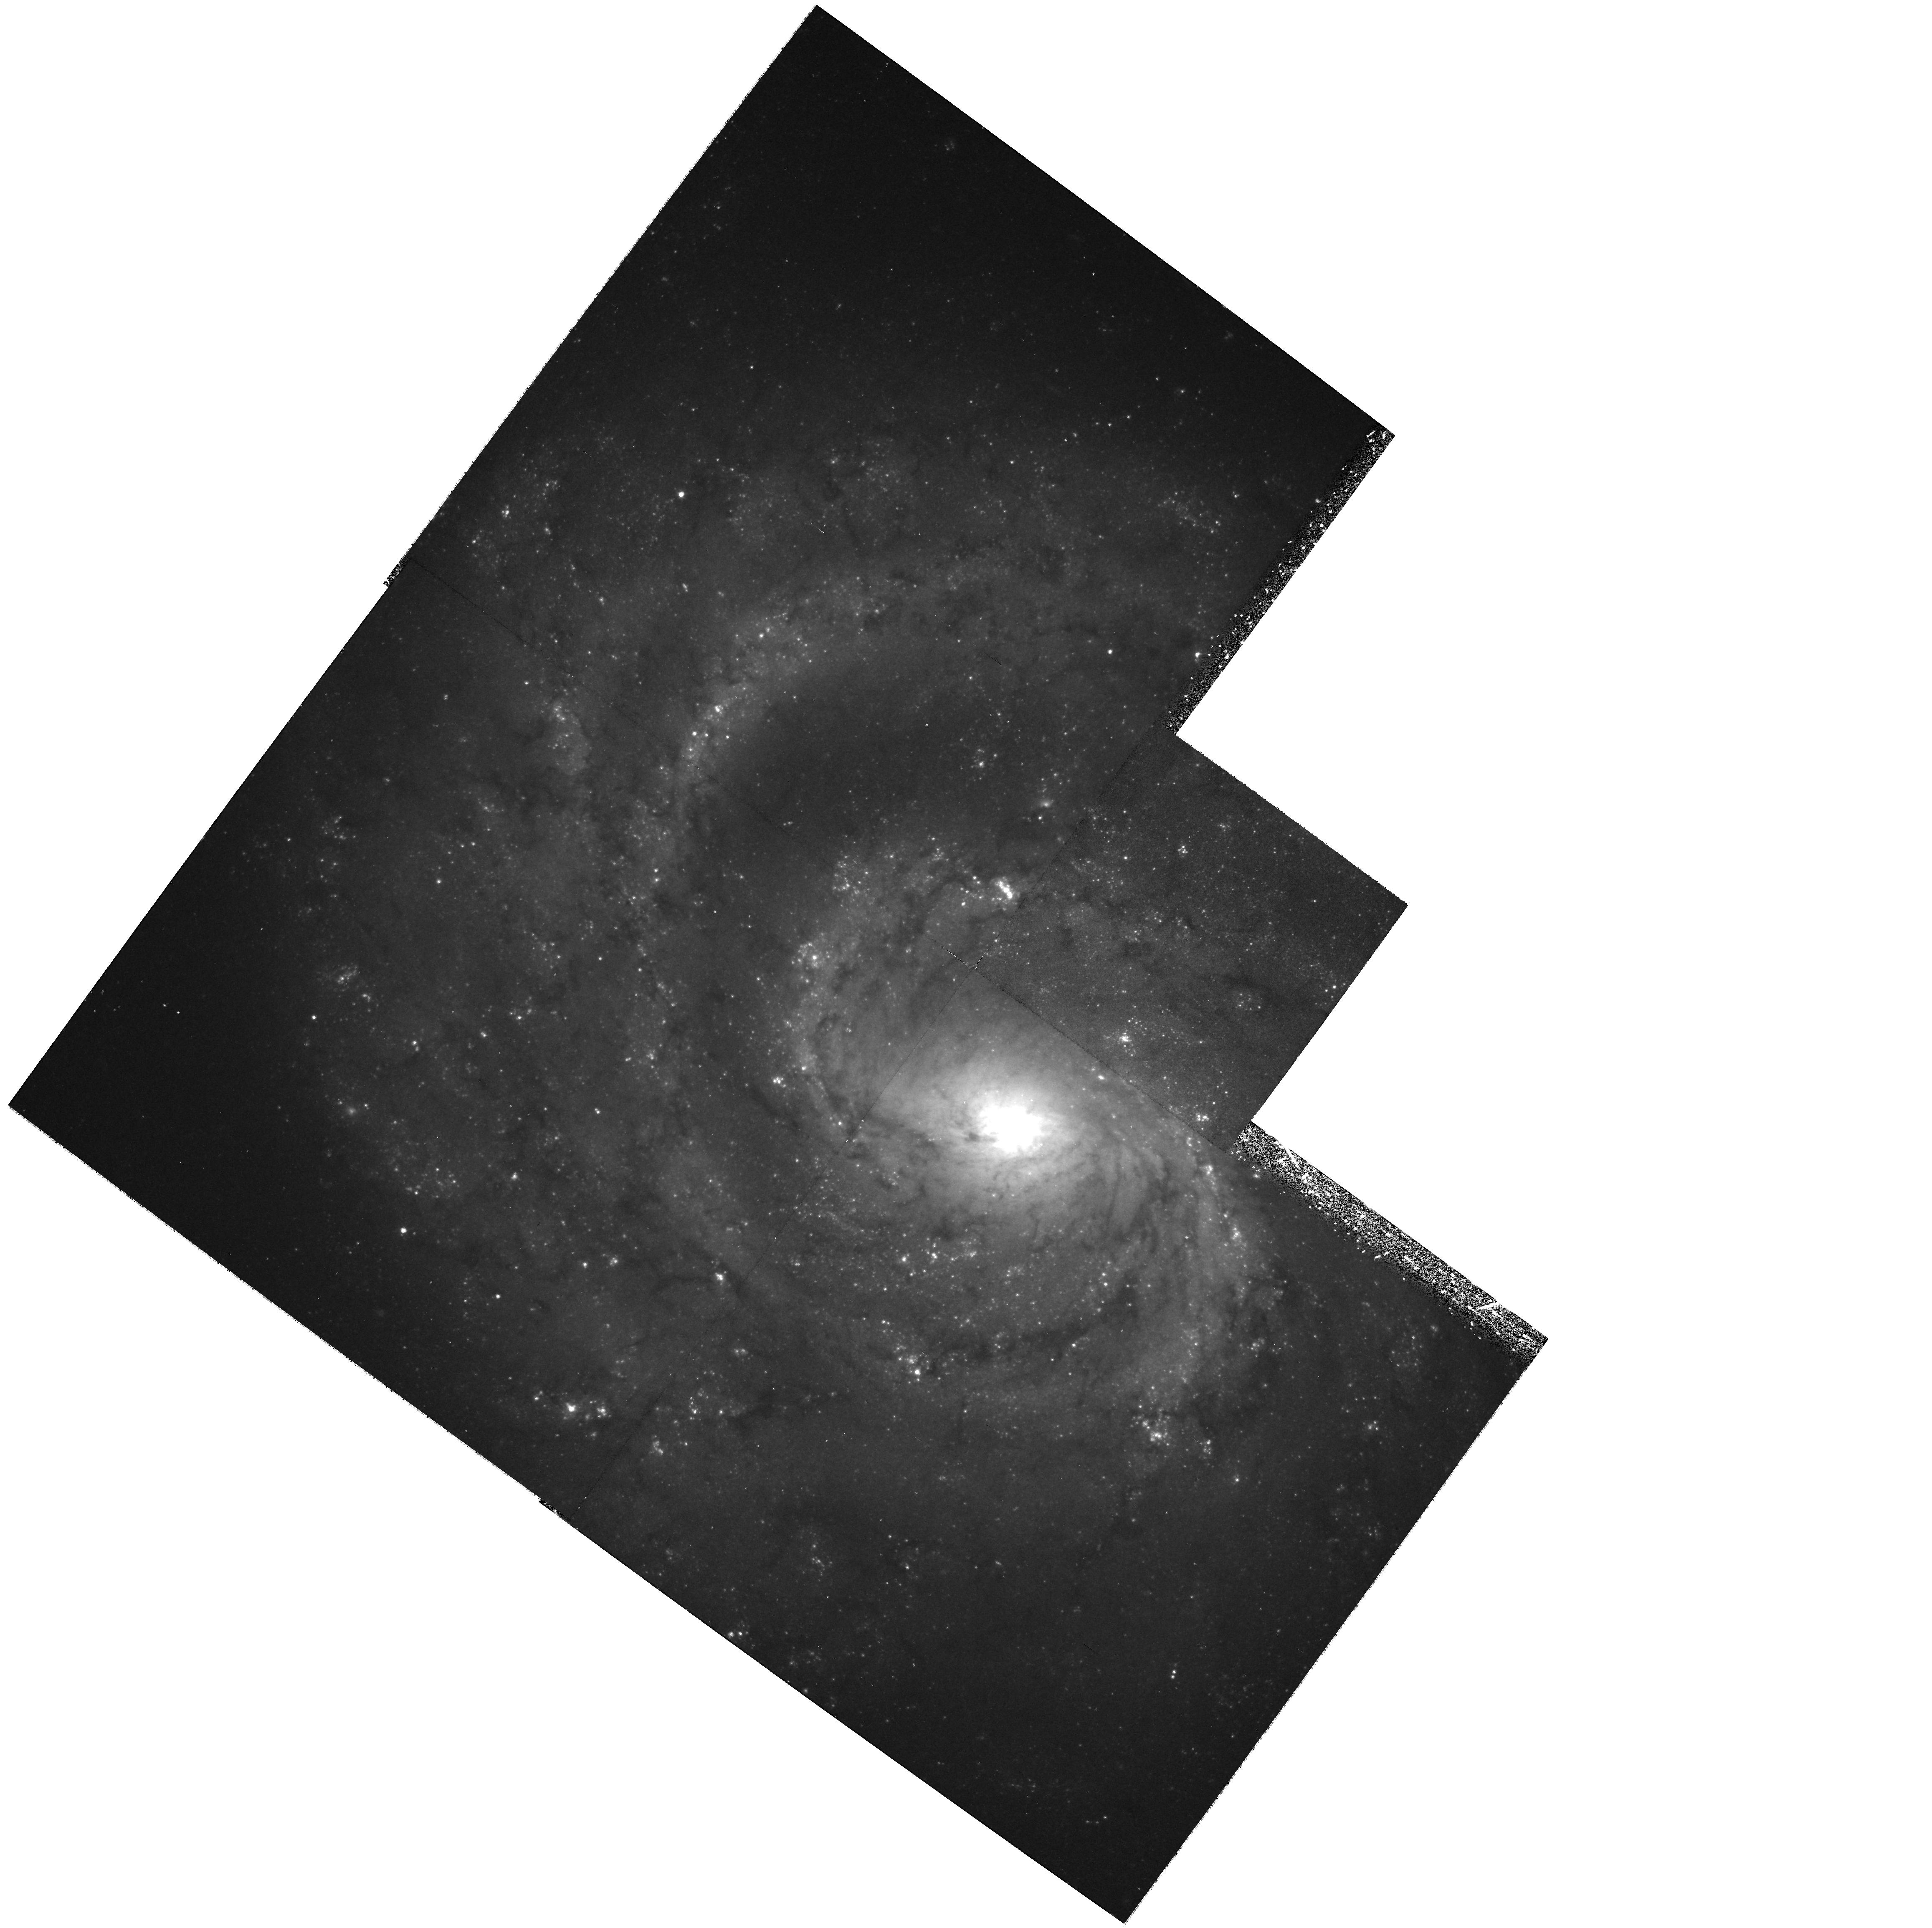
Target: NGC1637
Instrument: WFPC2/PC
Filter: F555W
Exposure: 37 min
Observation ID: hst_9155_02_wfpc2_pc_f555w_u6fv02

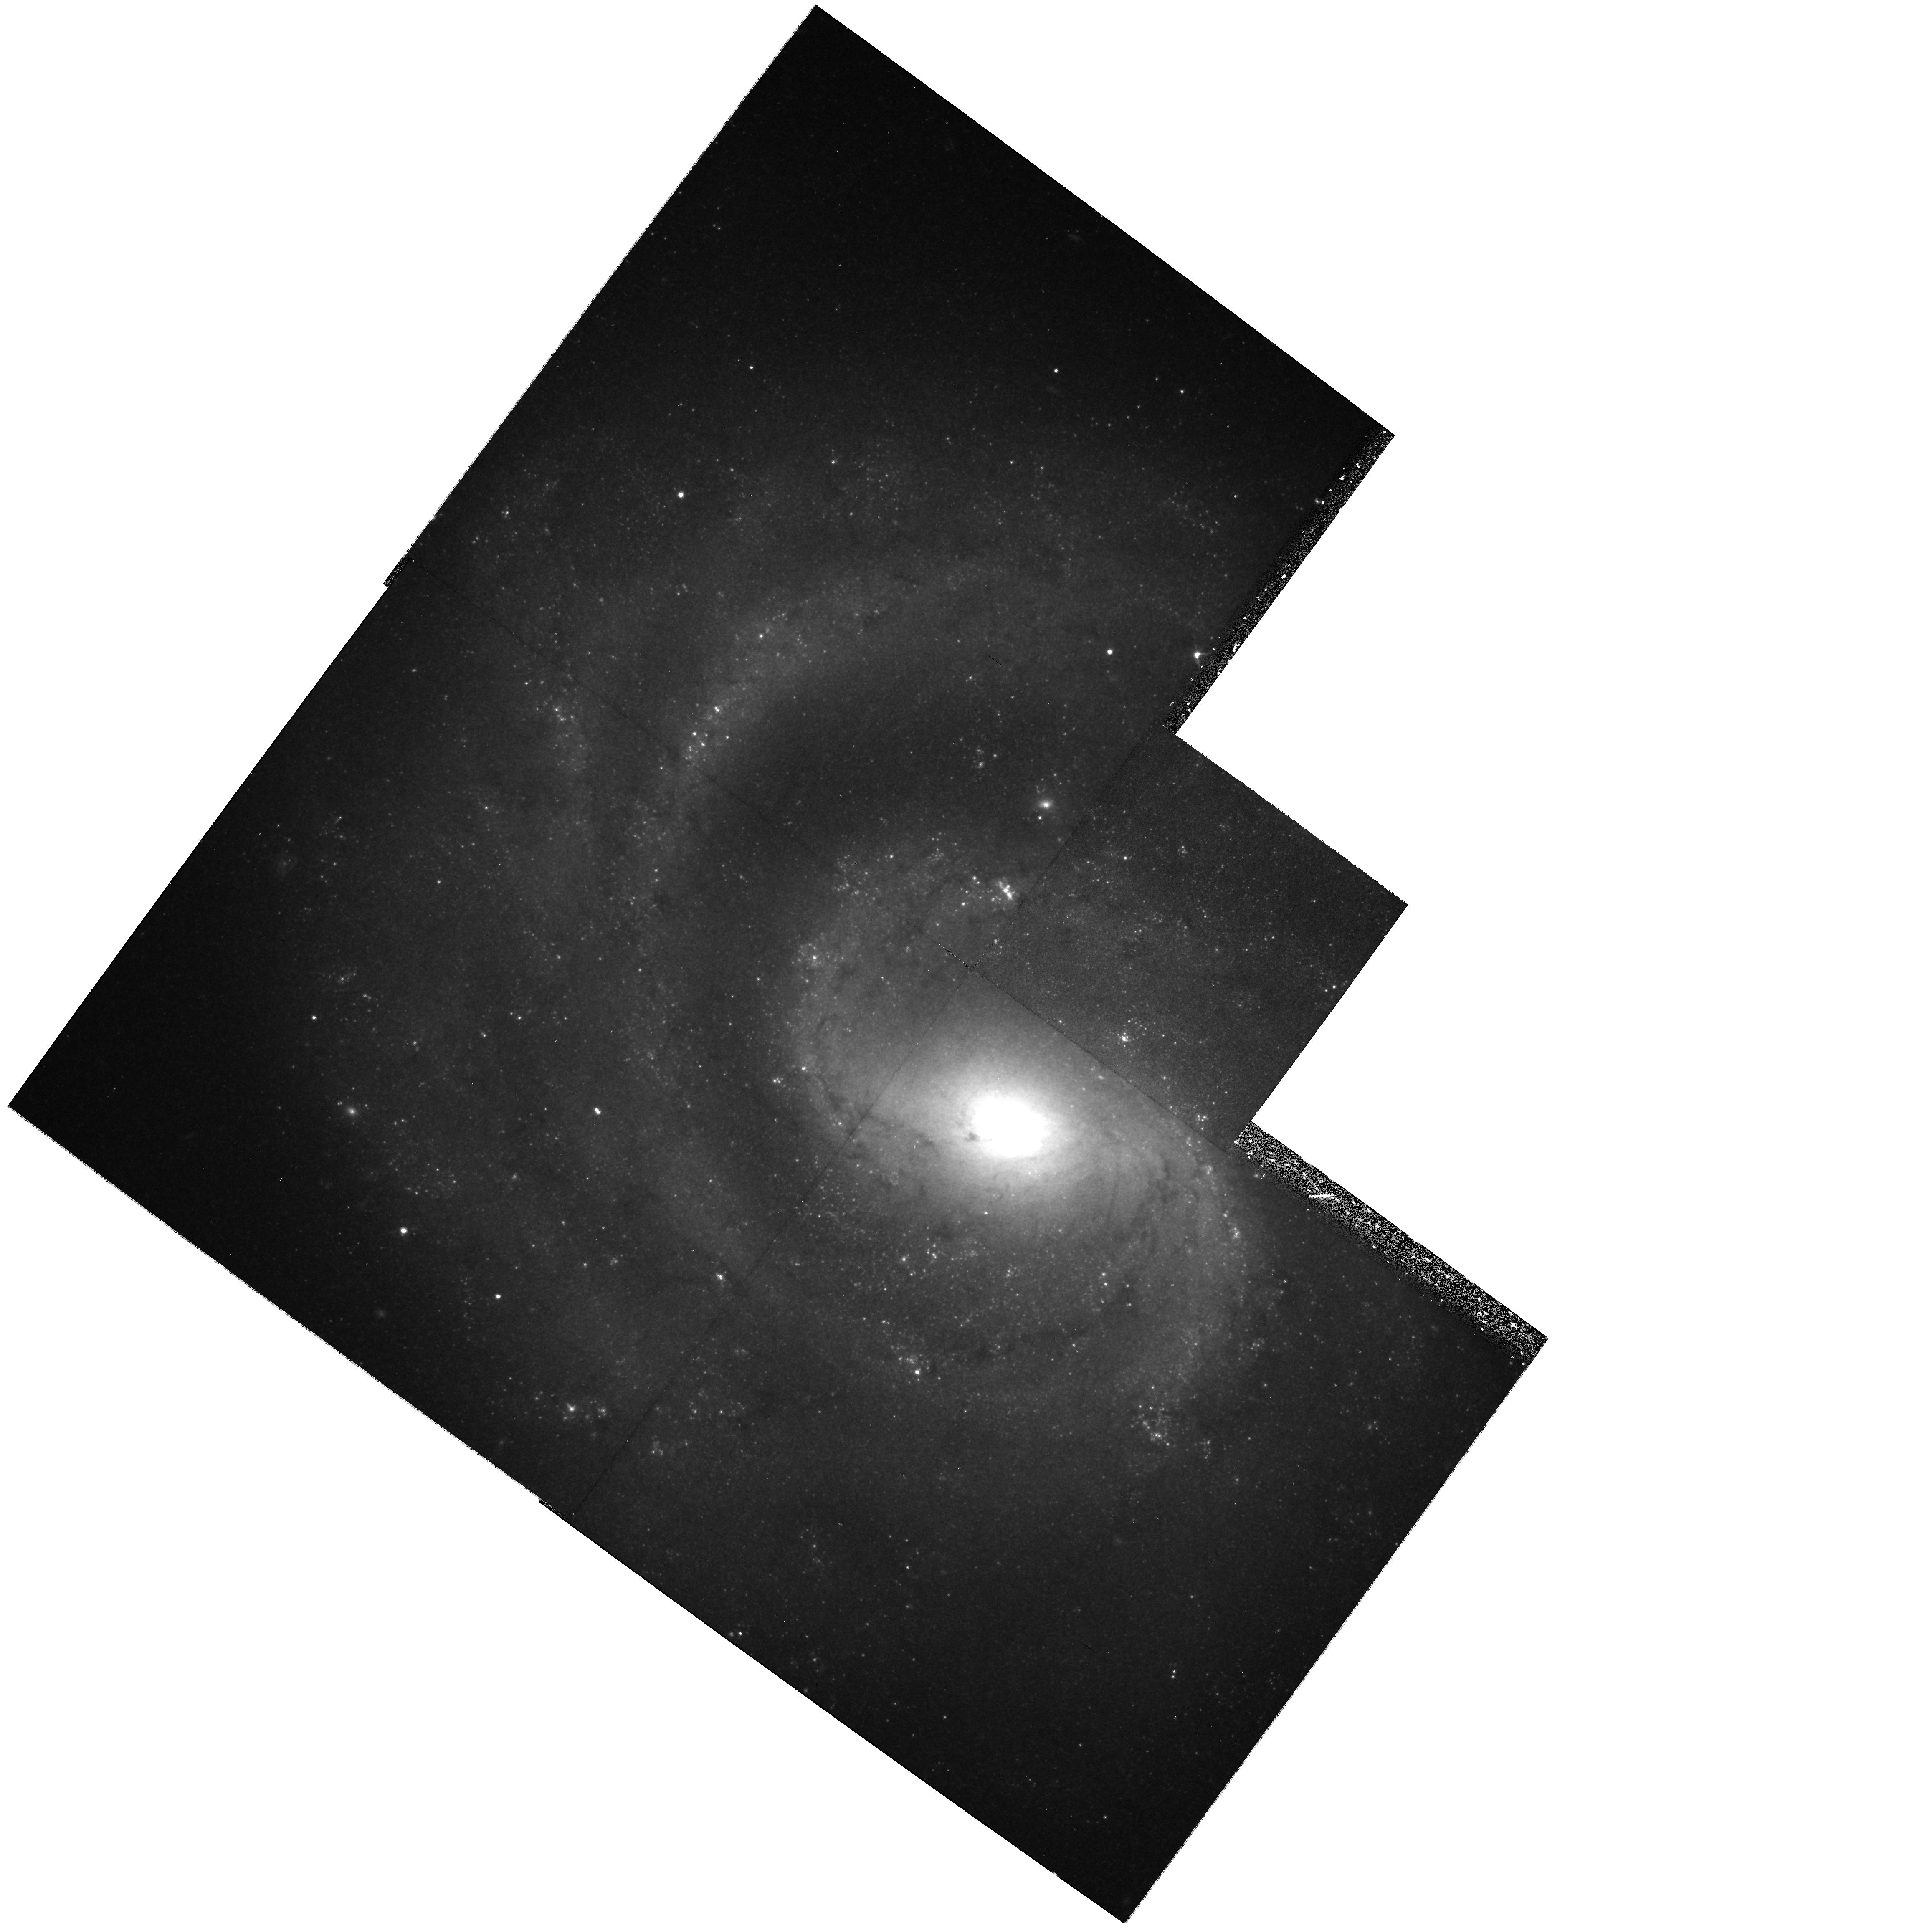
Target: NGC1637
Instrument: WFPC2/PC
Filter: F814W
Exposure: 37 min
Observation ID: hst_9155_06_wfpc2_pc_f814w_u6fv06

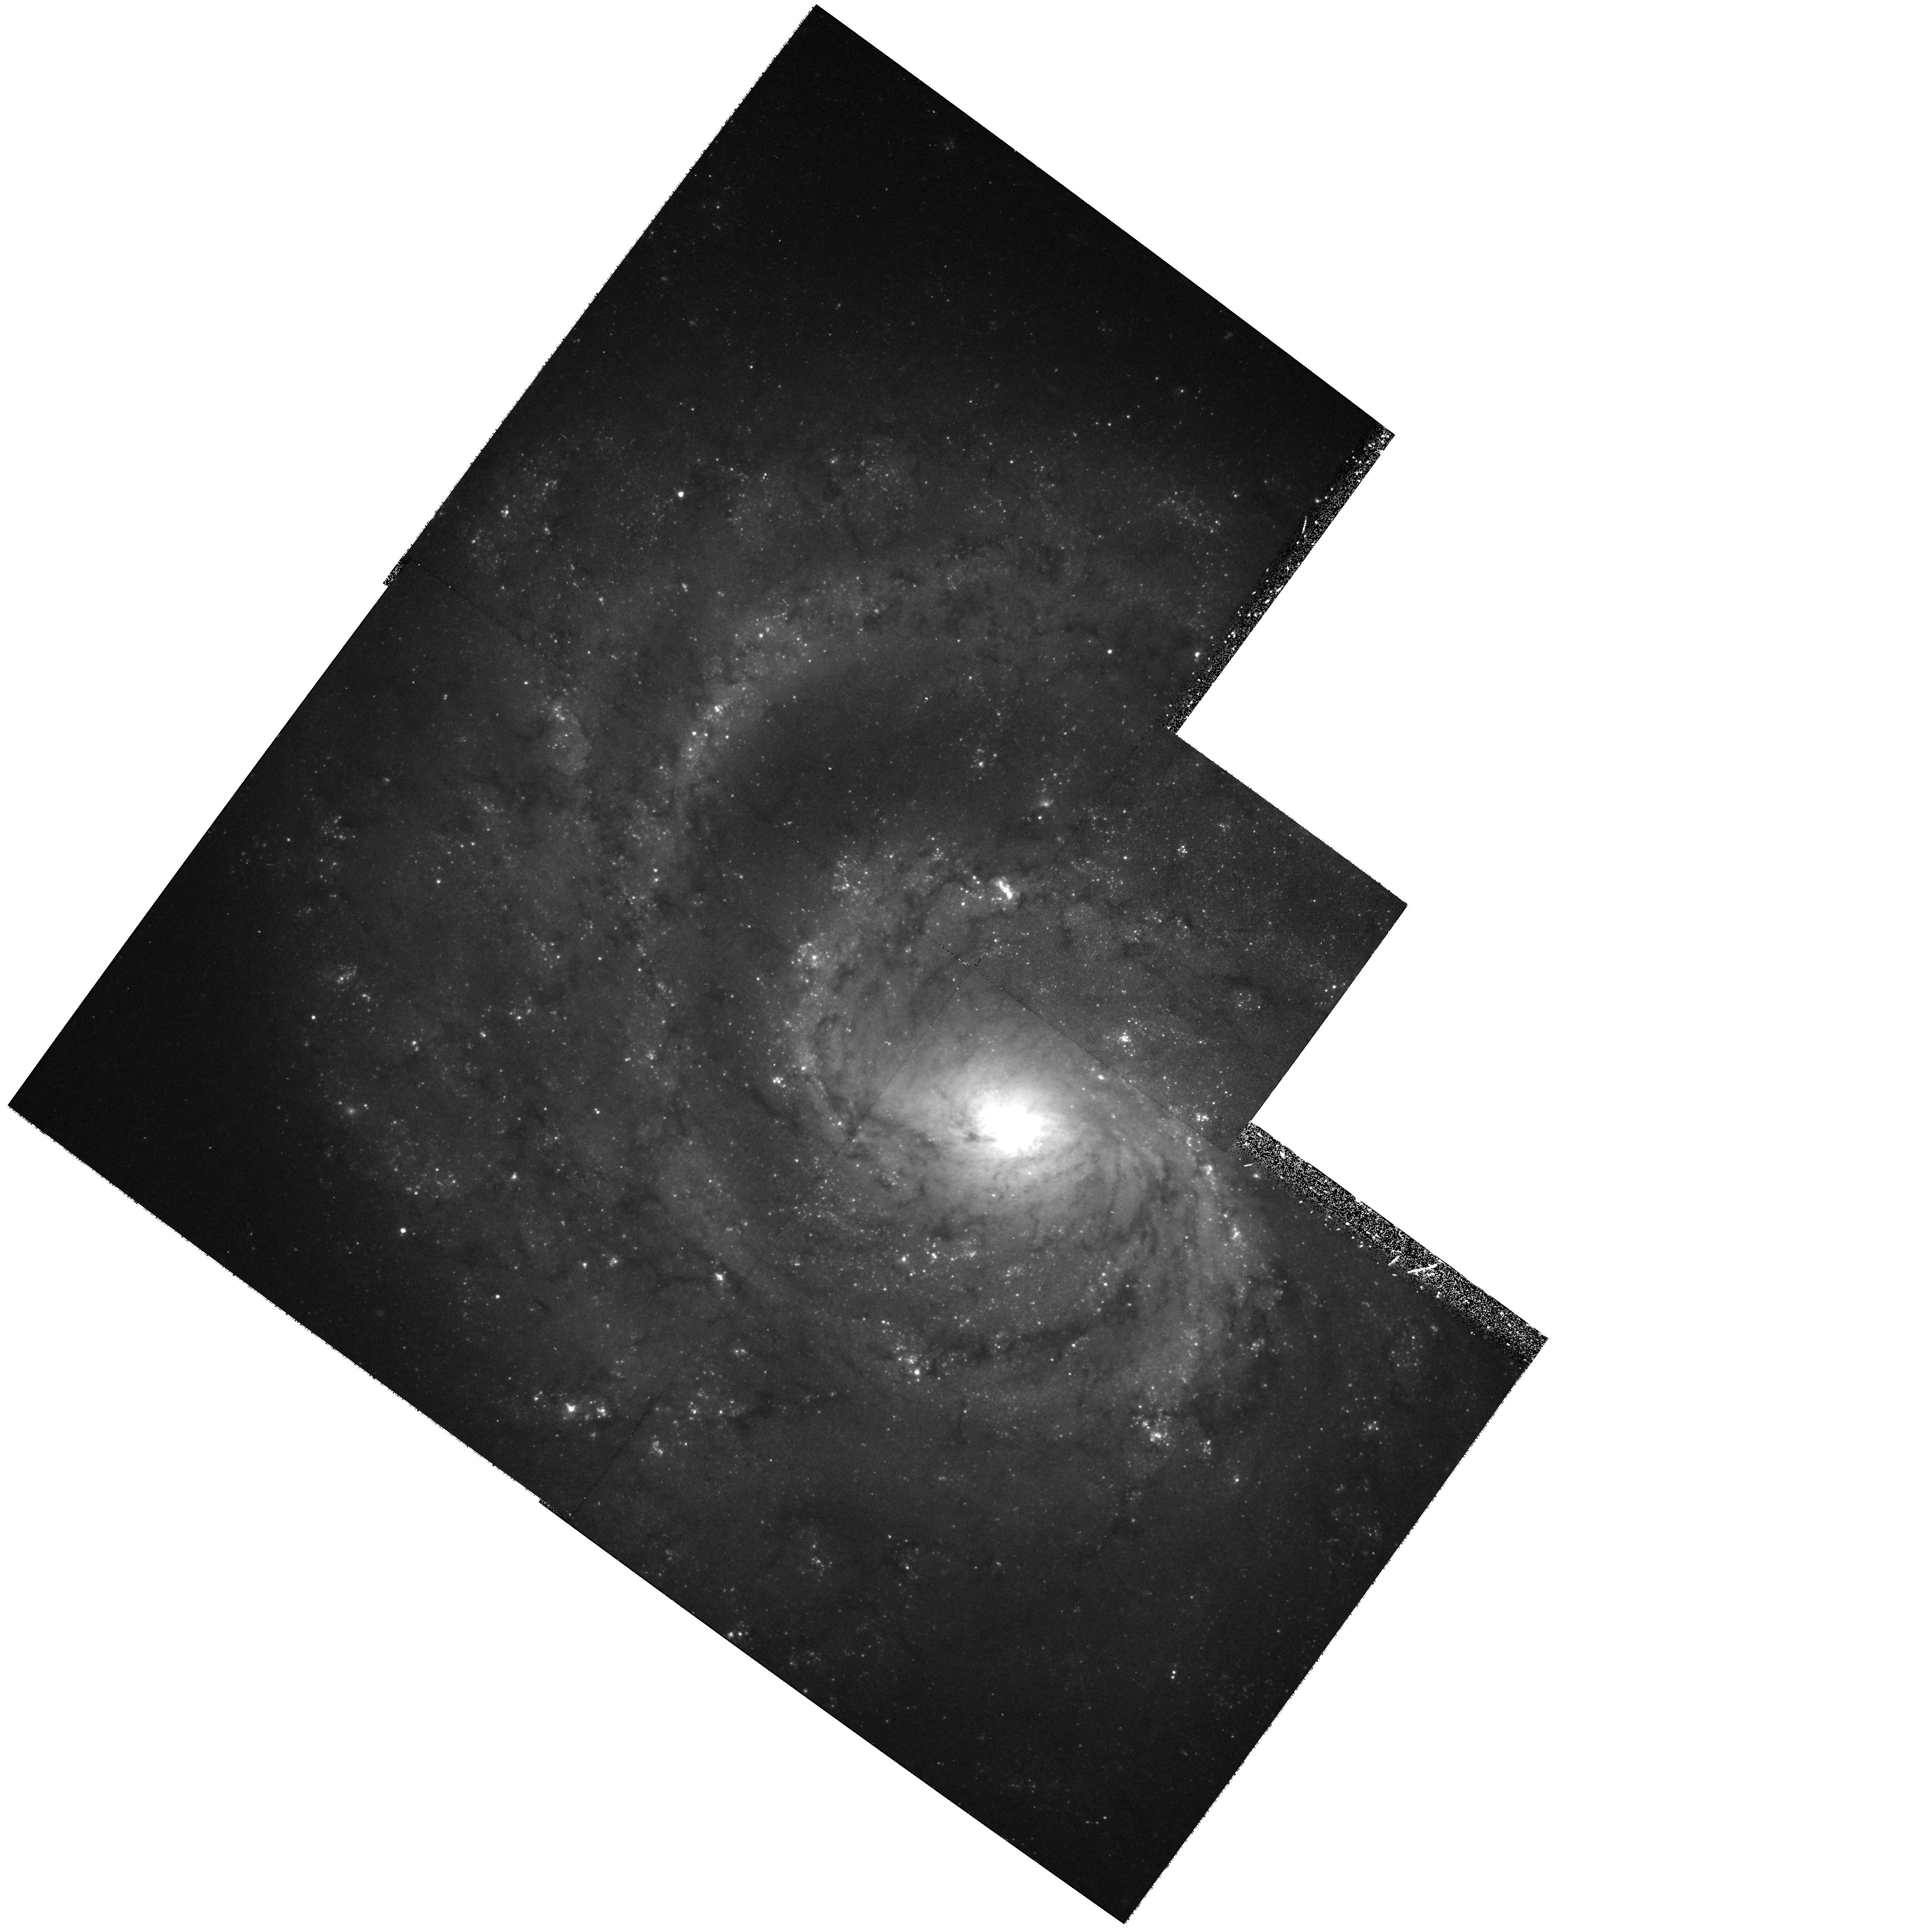
Target: NGC1637
Instrument: WFPC2/PC
Filter: F555W
Exposure: 37 min
Observation ID: hst_9155_03_wfpc2_pc_f555w_u6fv03

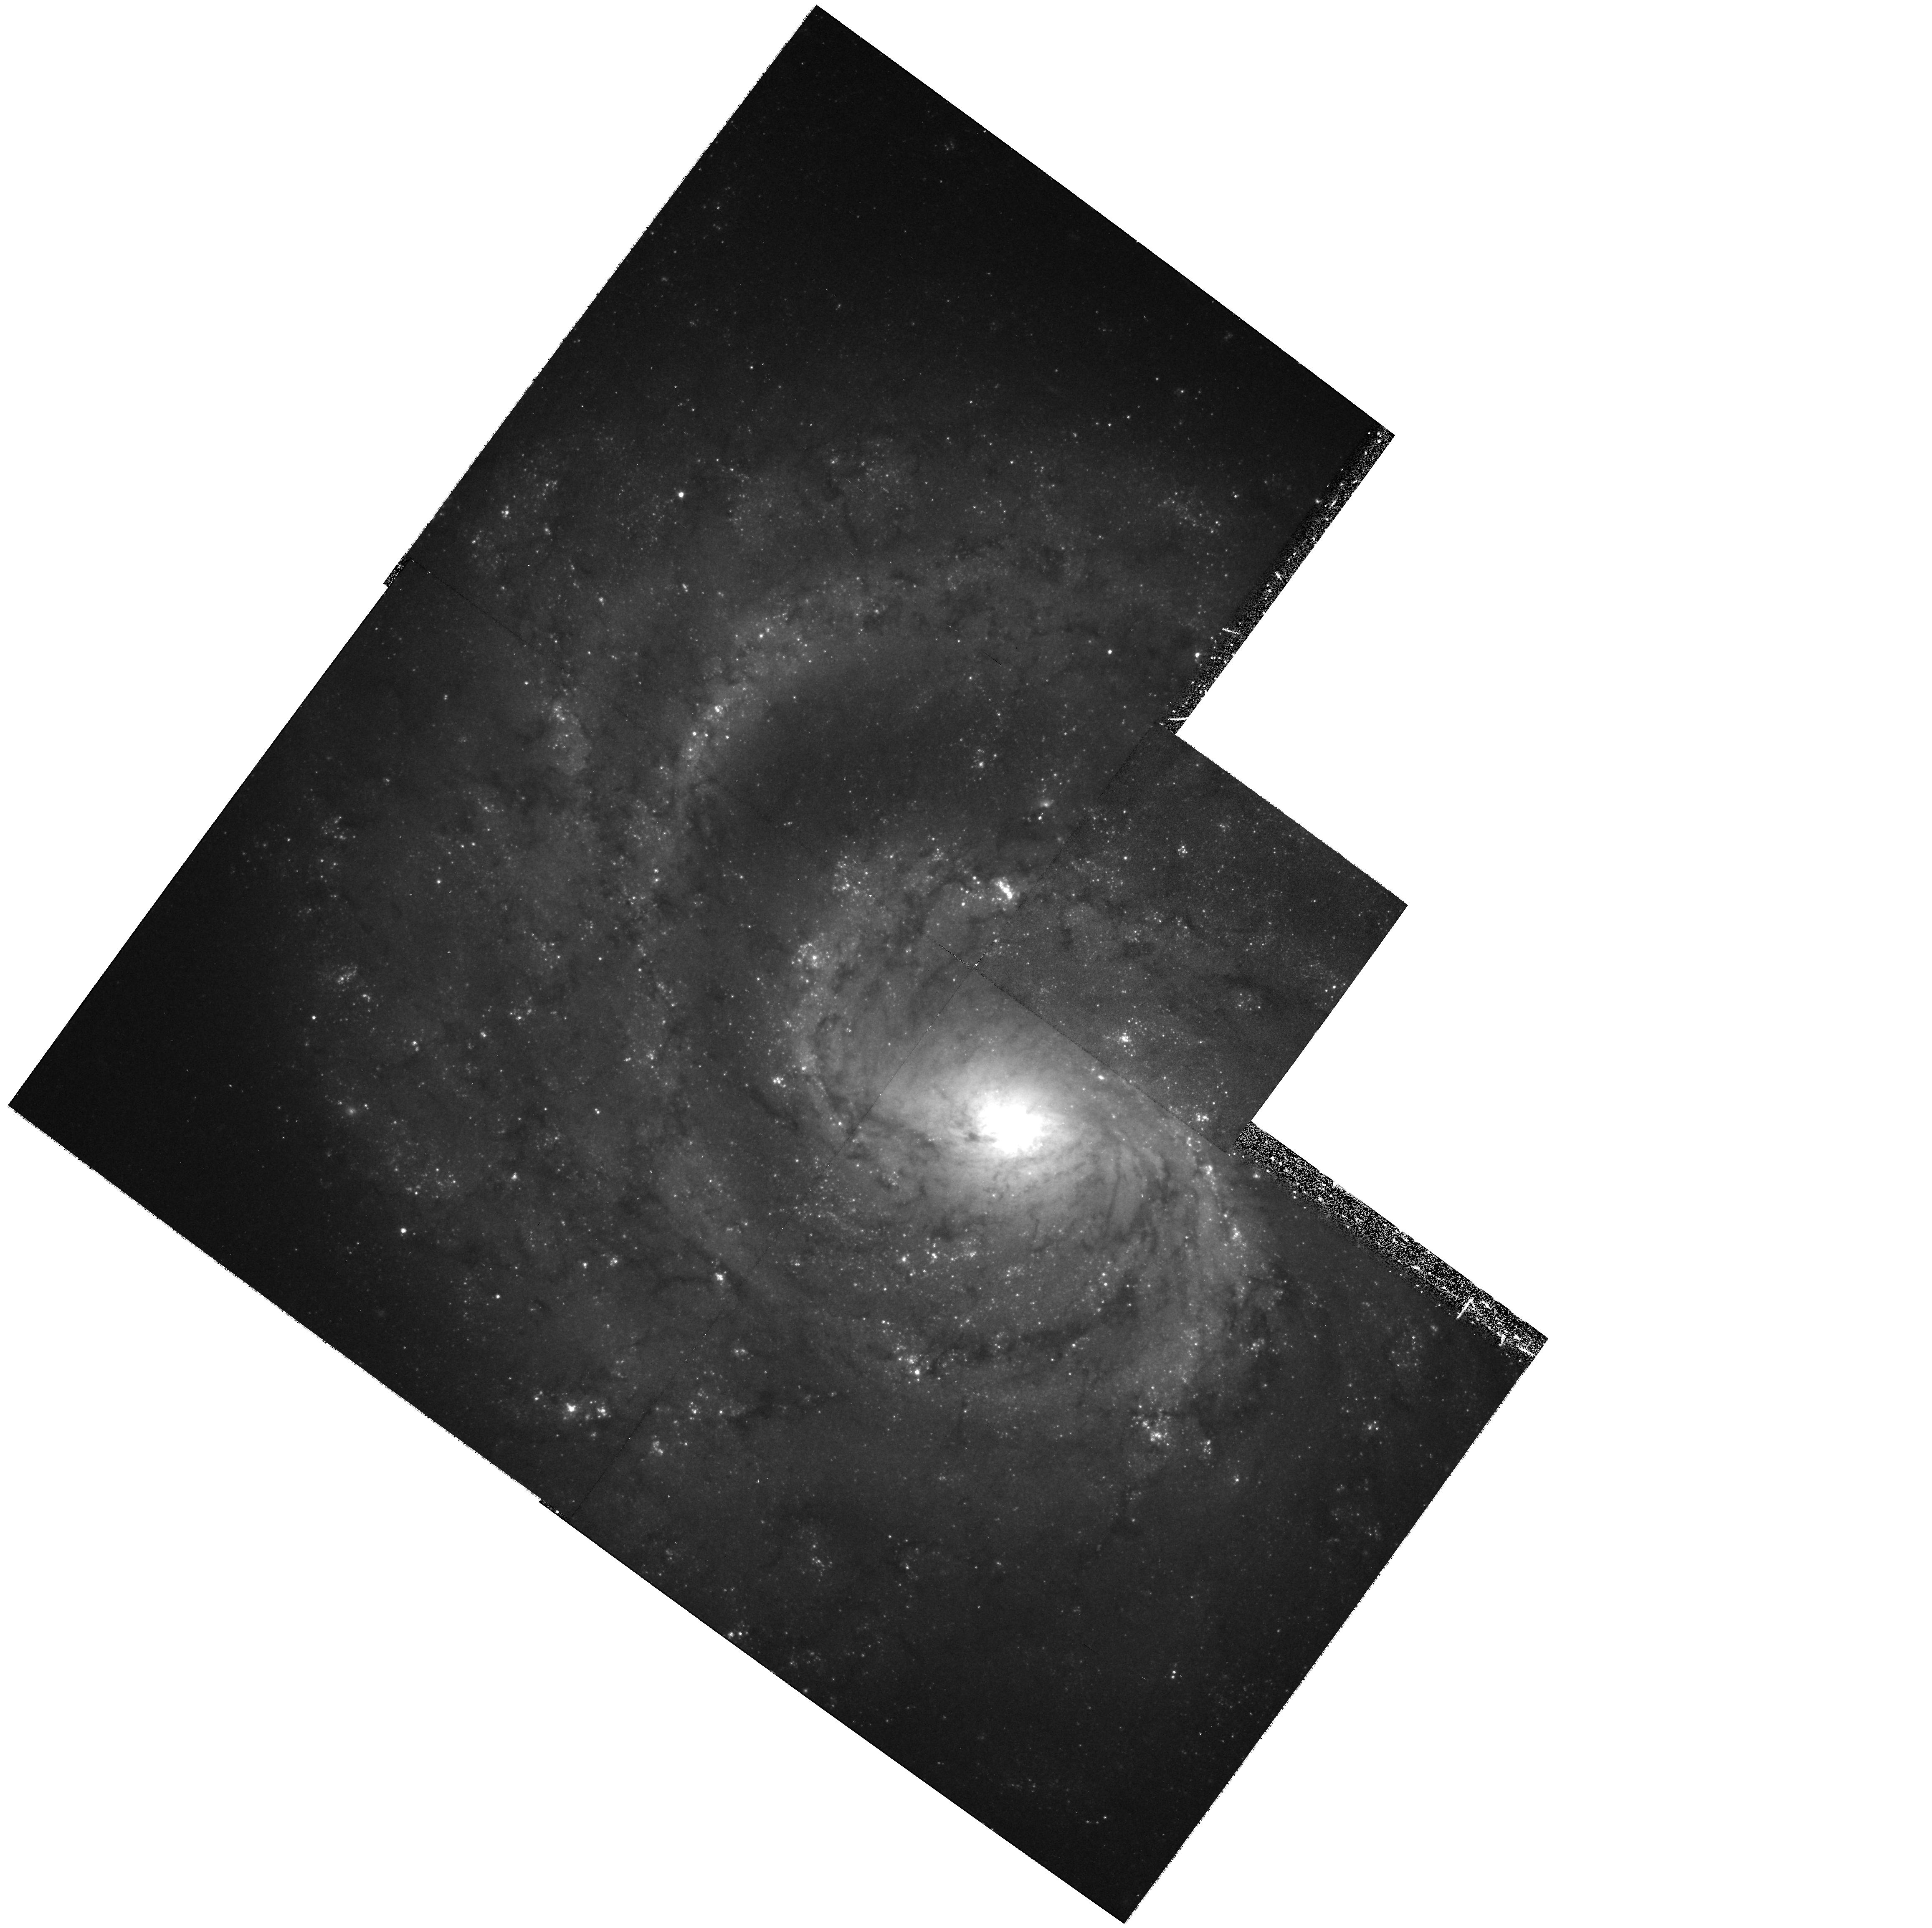
Target: NGC1637
Instrument: WFPC2/PC
Filter: F555W
Exposure: 37 min
Observation ID: hst_9155_05_wfpc2_pc_f555w_u6fv05

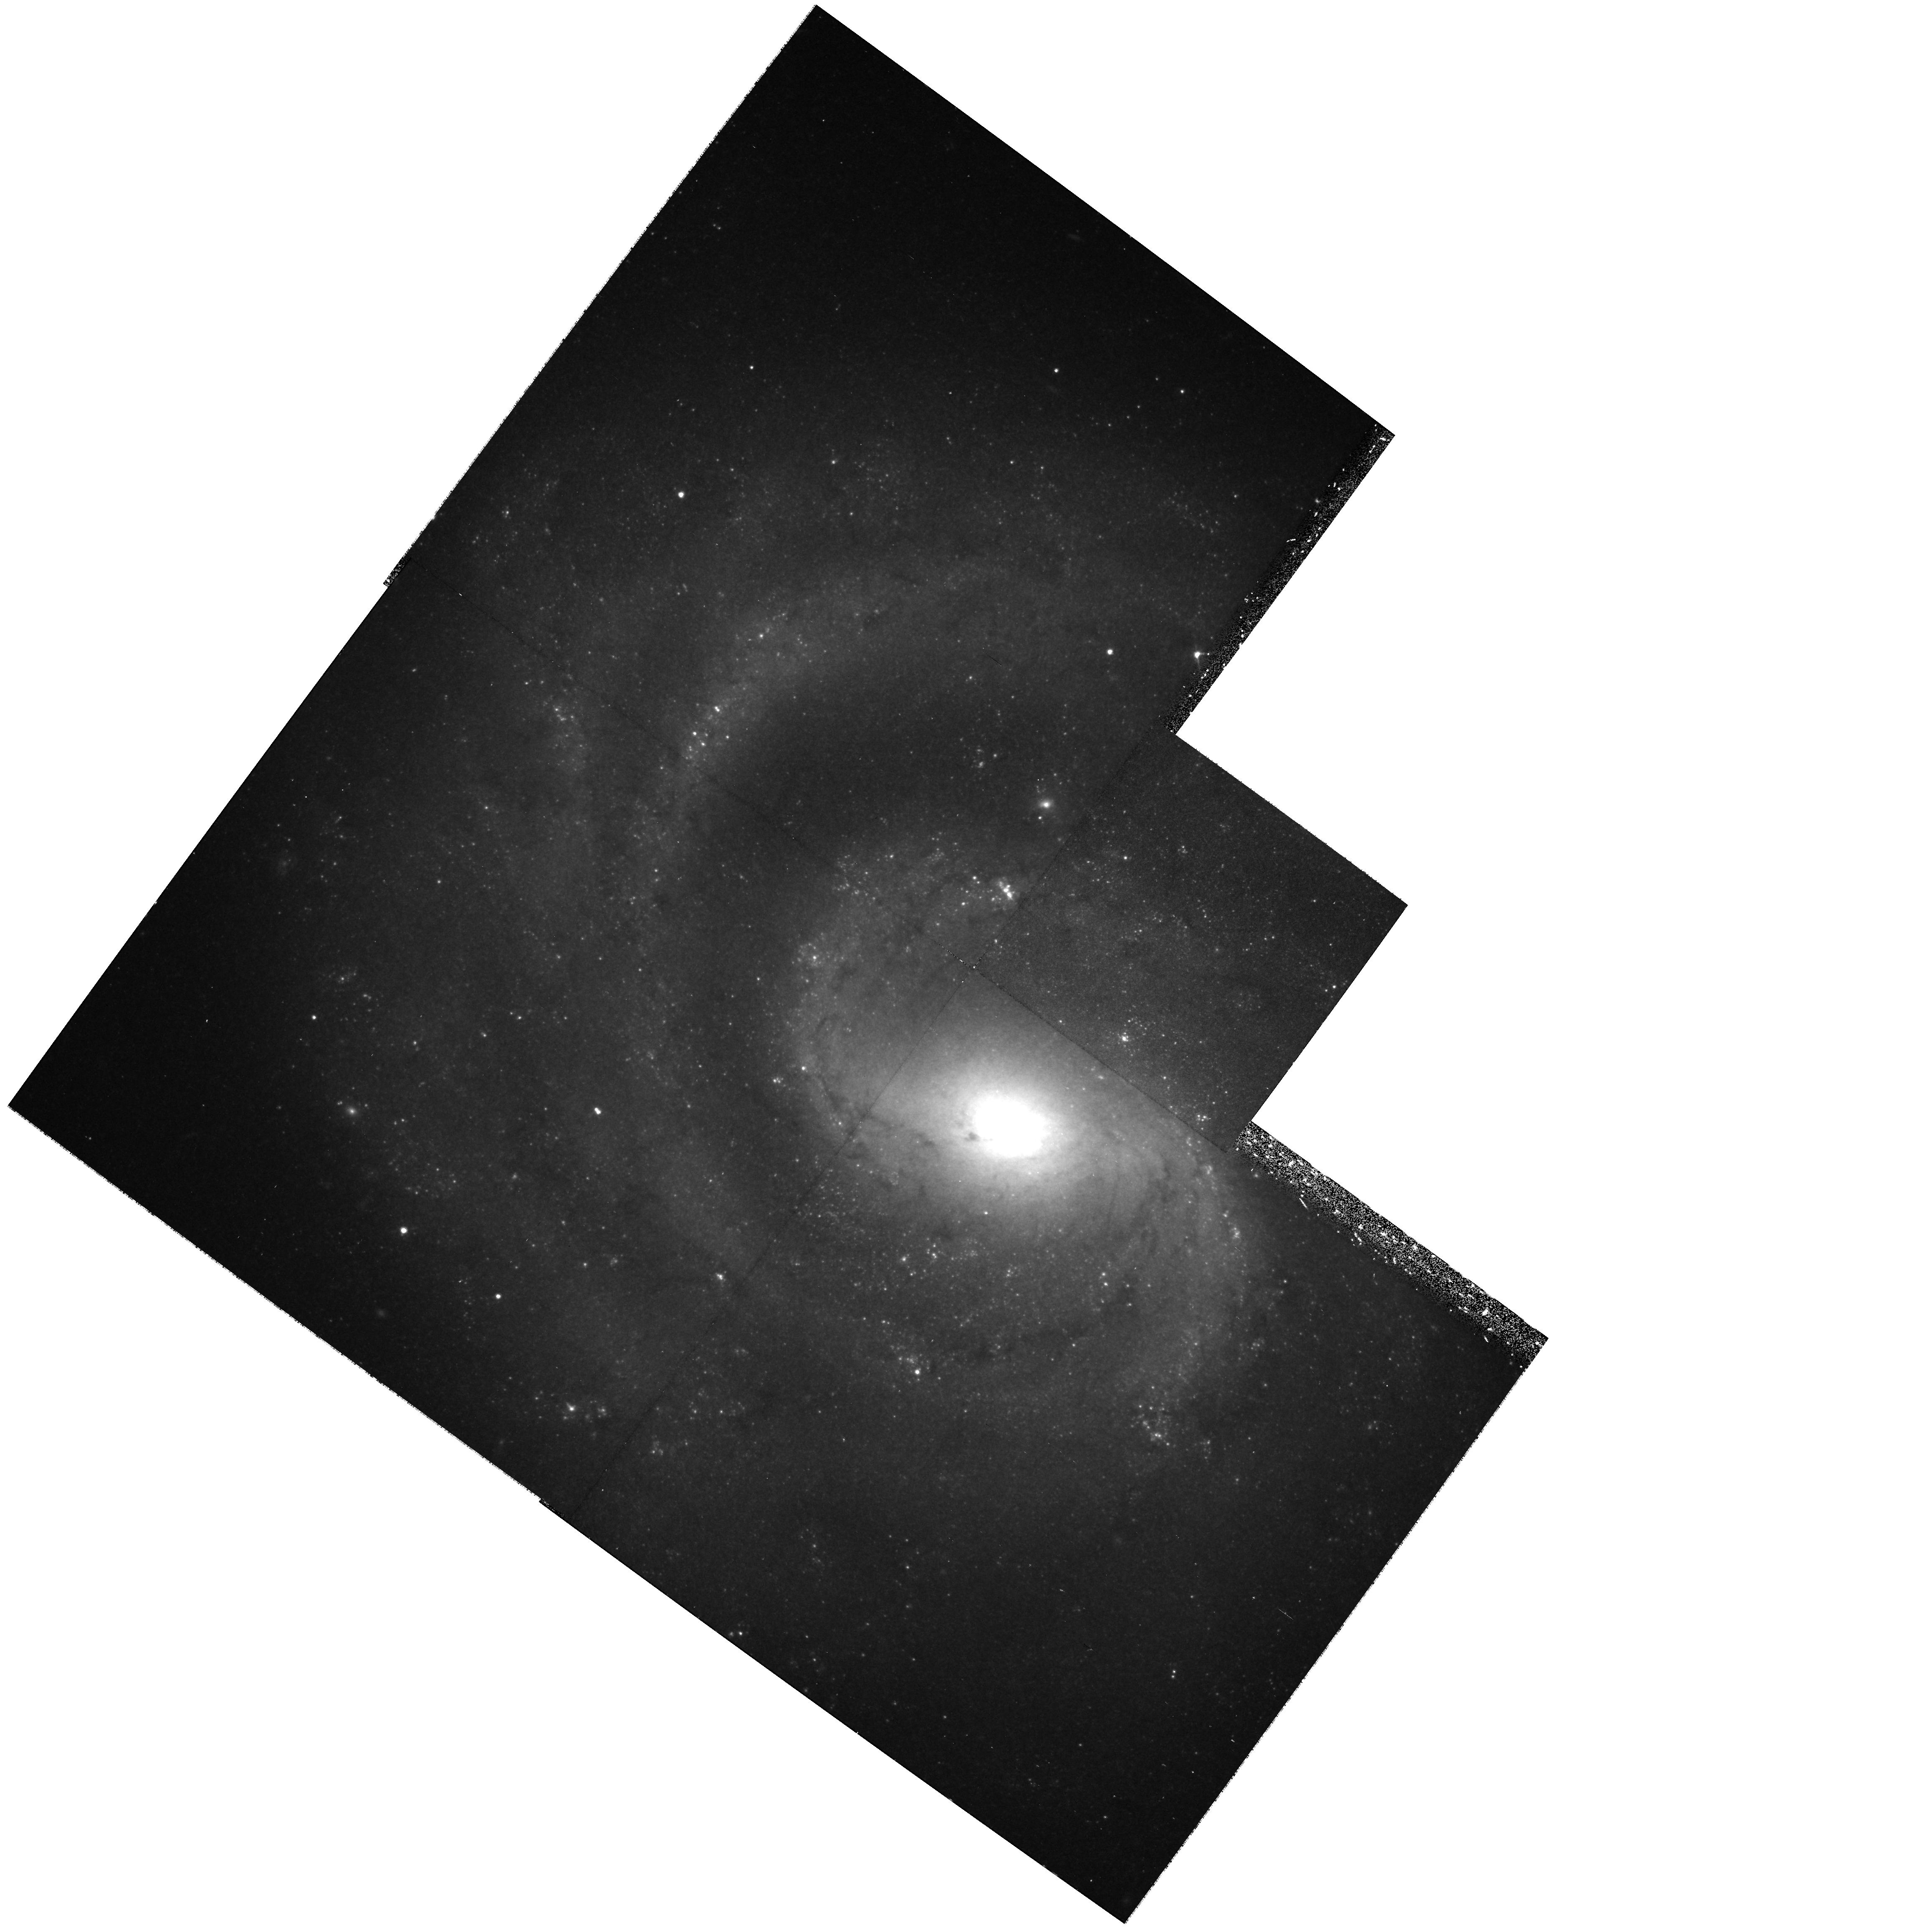
Target: NGC1637
Instrument: WFPC2/PC
Filter: F814W
Exposure: 37 min
Observation ID: hst_9155_01_wfpc2_pc_f814w_u6fv01

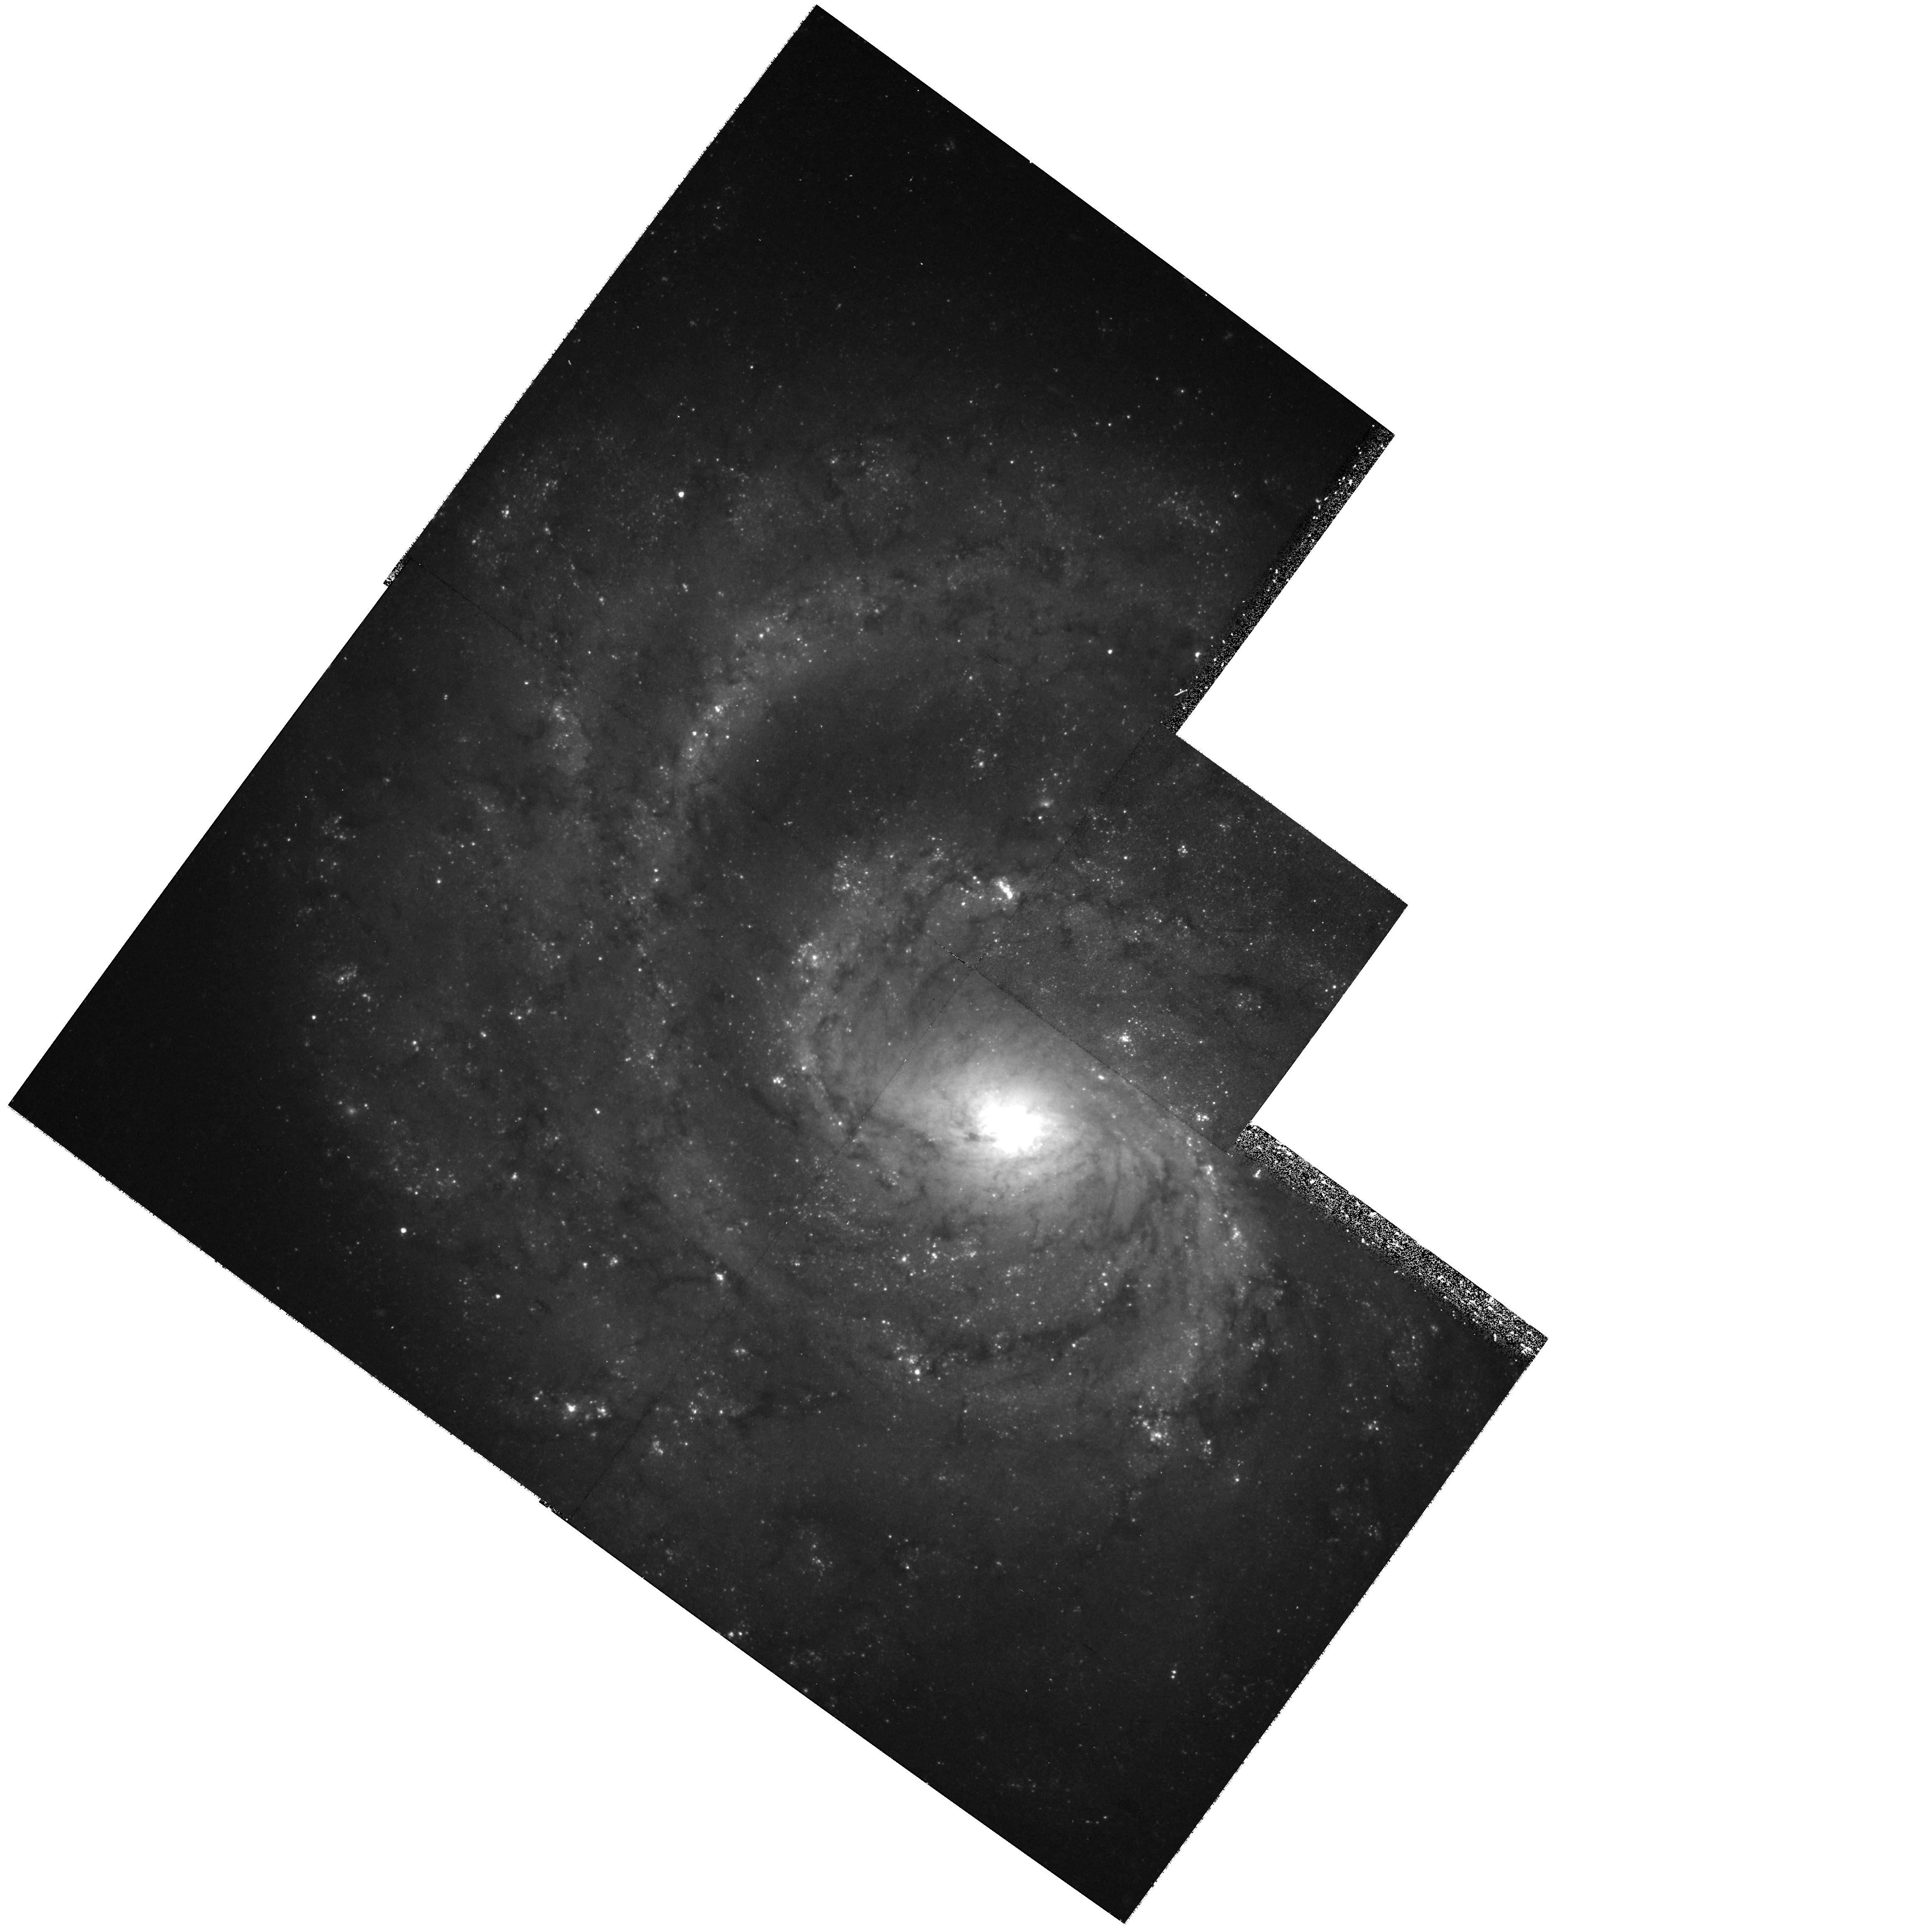
Target: NGC1637
Instrument: WFPC2/PC
Filter: F555W
Exposure: 37 min
Observation ID: hst_9155_01_wfpc2_pc_f555w_u6fv01

The Cepheid Distance to NGC 1637: A Direct Comparison with the EPM Distance to SN 1999em (PI: Leonard, Douglas)

Opportunities to directly compare distances estimated by two primary extragalactic distance indicators are rare. The appearance of supernova 1999em, a bright, extremely well- observed type II plateau (II-P) event in the nearby SBc galaxy NGC 1637 (v = 717 km s^-1), offers the best chance to test the consistency of the Expanding Photosphere Method (EPM) of supernova distance determination with that derived from Cepheid variable stars. Although EPM distances have been measured to 18 type II supernovae out to 180 Mpc and used to determine Hubble's constant independent of the Cepheid distance scale (H_o = 73 +/- 7 km s^-1 Mpc^-1 Schmidt et al. 1994a), there have never been any measurements of Cepheids in a galaxy that has hosted a normal type II-P supernova, the classic variety of core-collapse event to which EPM-derived distances are most robust. We thus propose to determine the distance to NGC 1637 through the discovery and analysis of its Cepheid variable stars. Since previous distance estimates to NGC 1637 exist using the Tully-Fisher relation (d = 8.9 Mpc) and the galaxy's brightest red supergiants (d = 7.8 Mpc), a Cepheid distance will further refine the calibration of these secondary distance indicators as well. Cycle 10 observations of NGC 1637 will also provide rare late-time light curve measurements of a type II-P supernova more than two years after explosion.